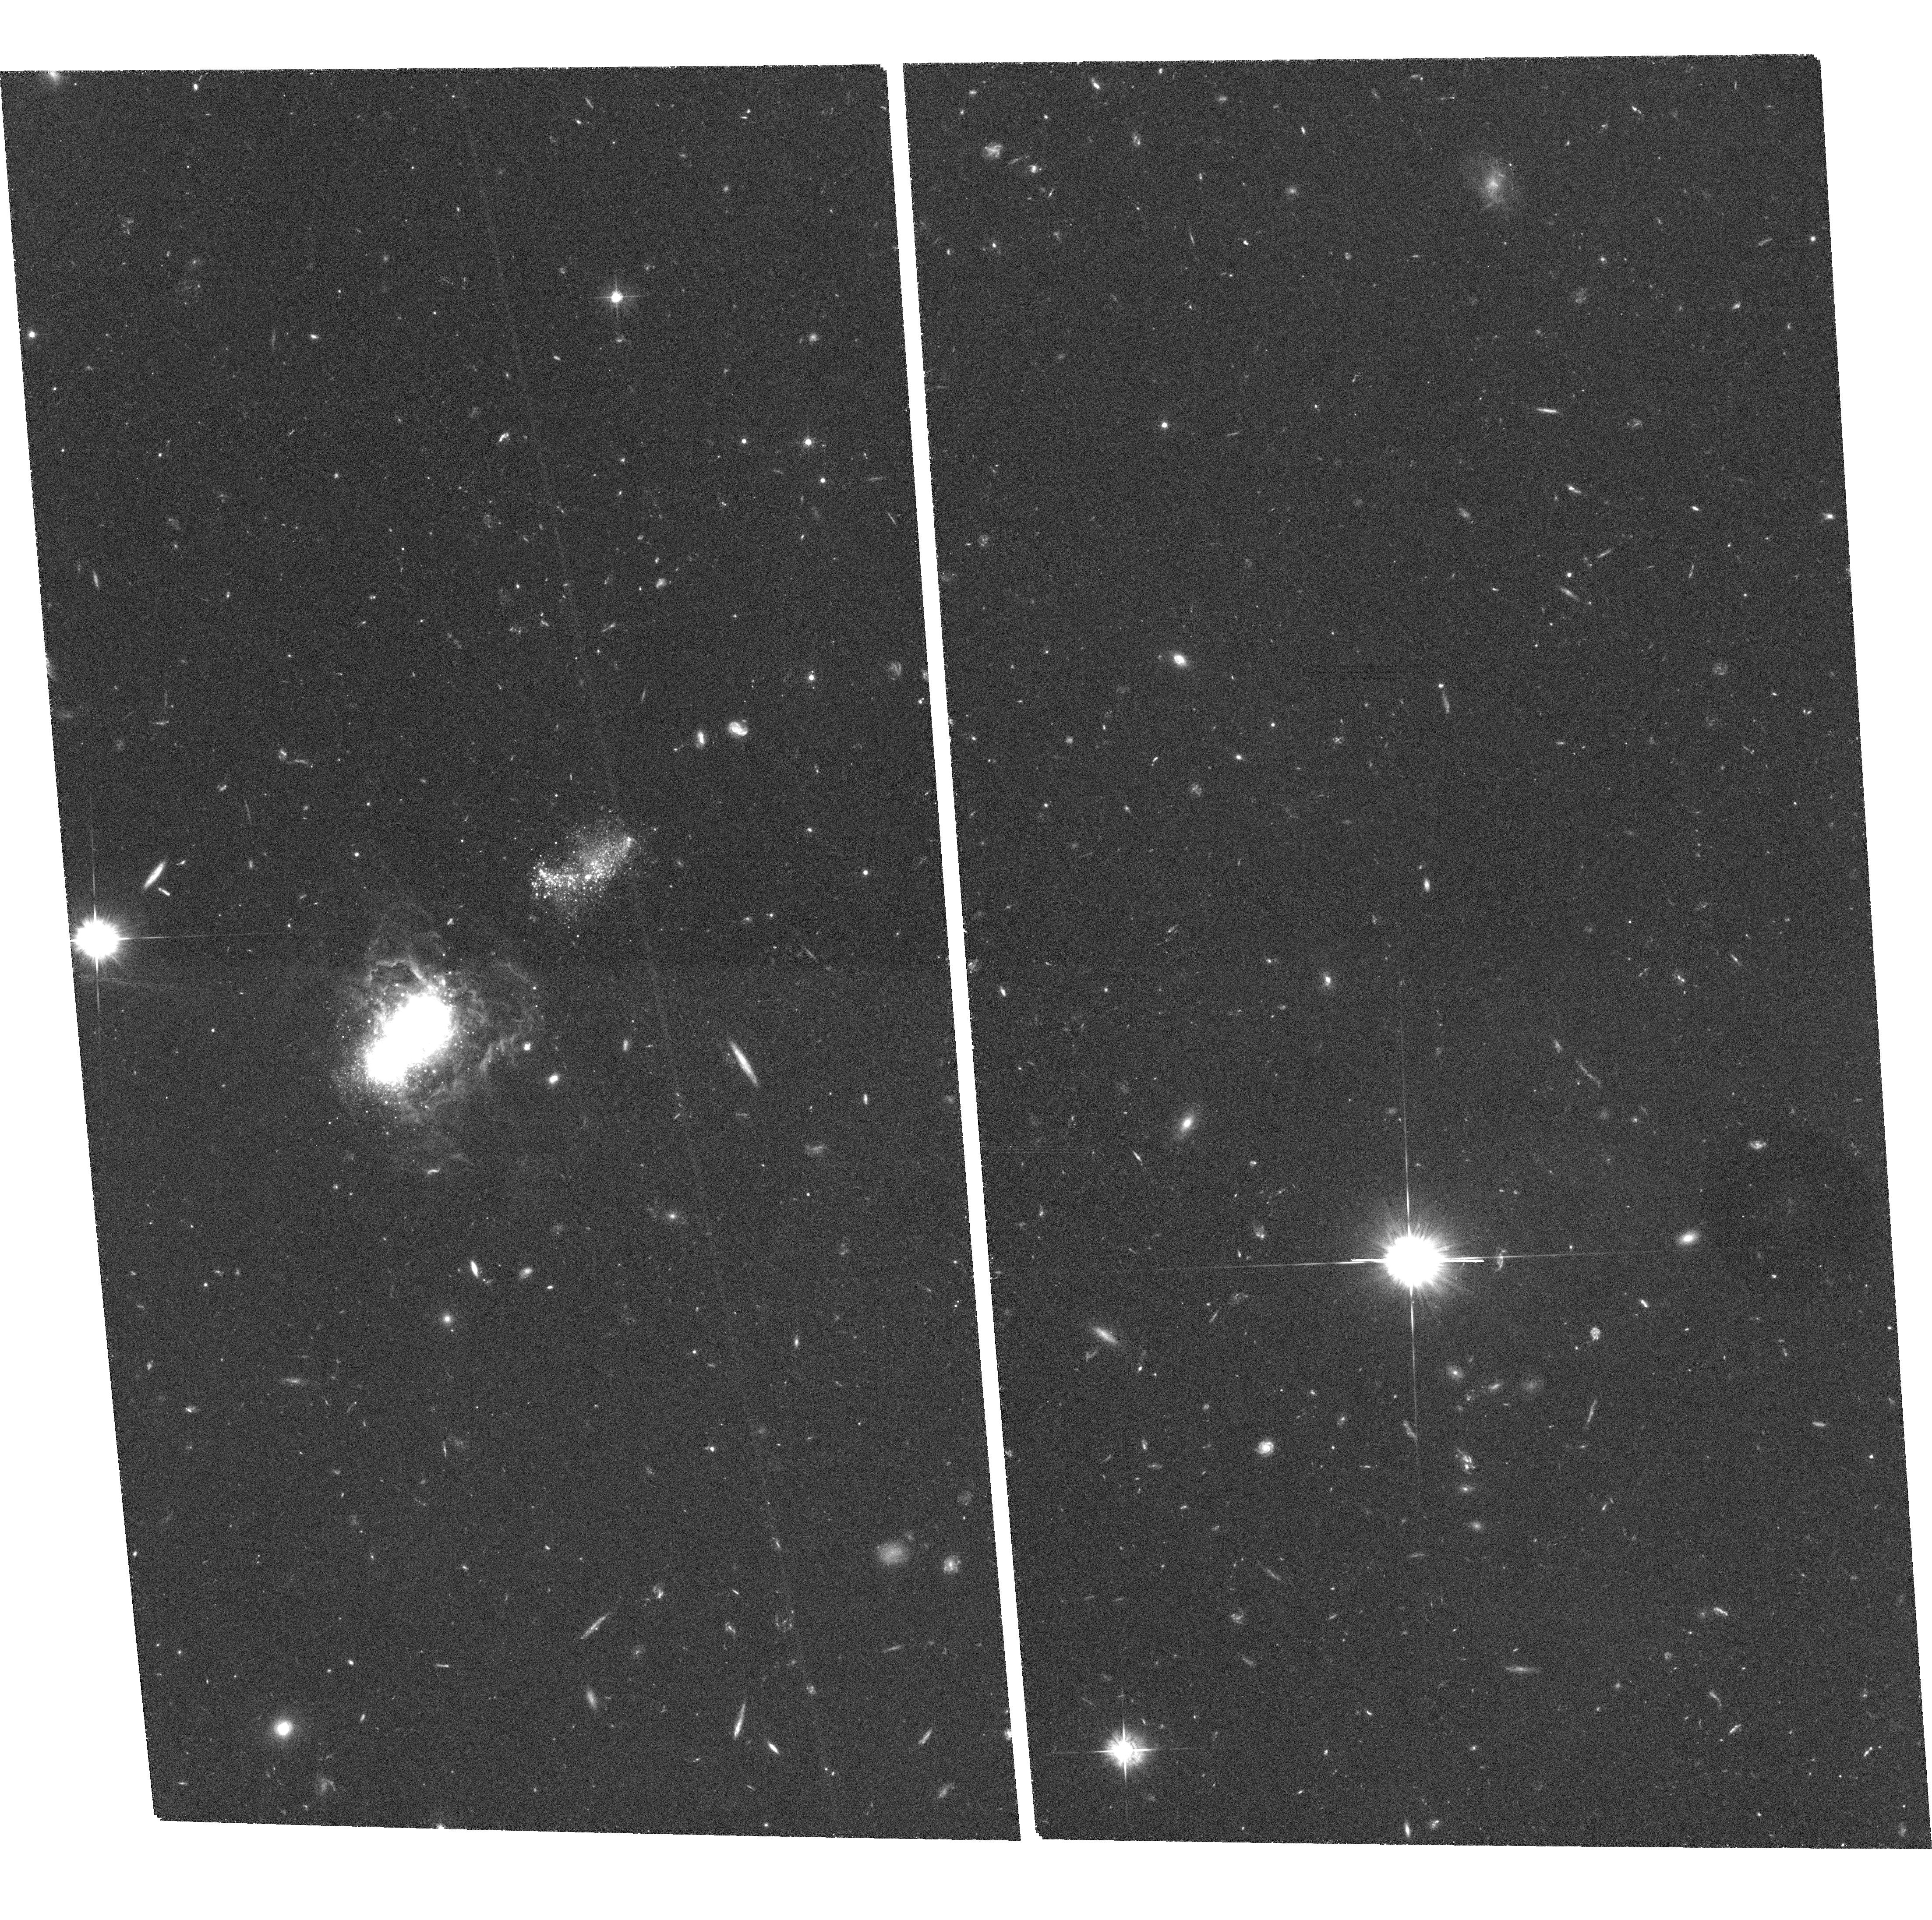
Target: IZW18. Instrument: ACS/WFC. Filter: F555W. Exposure: 2.2 h. Observation ID: hst_9400_05_acs_wfc_f555w_j6kx05

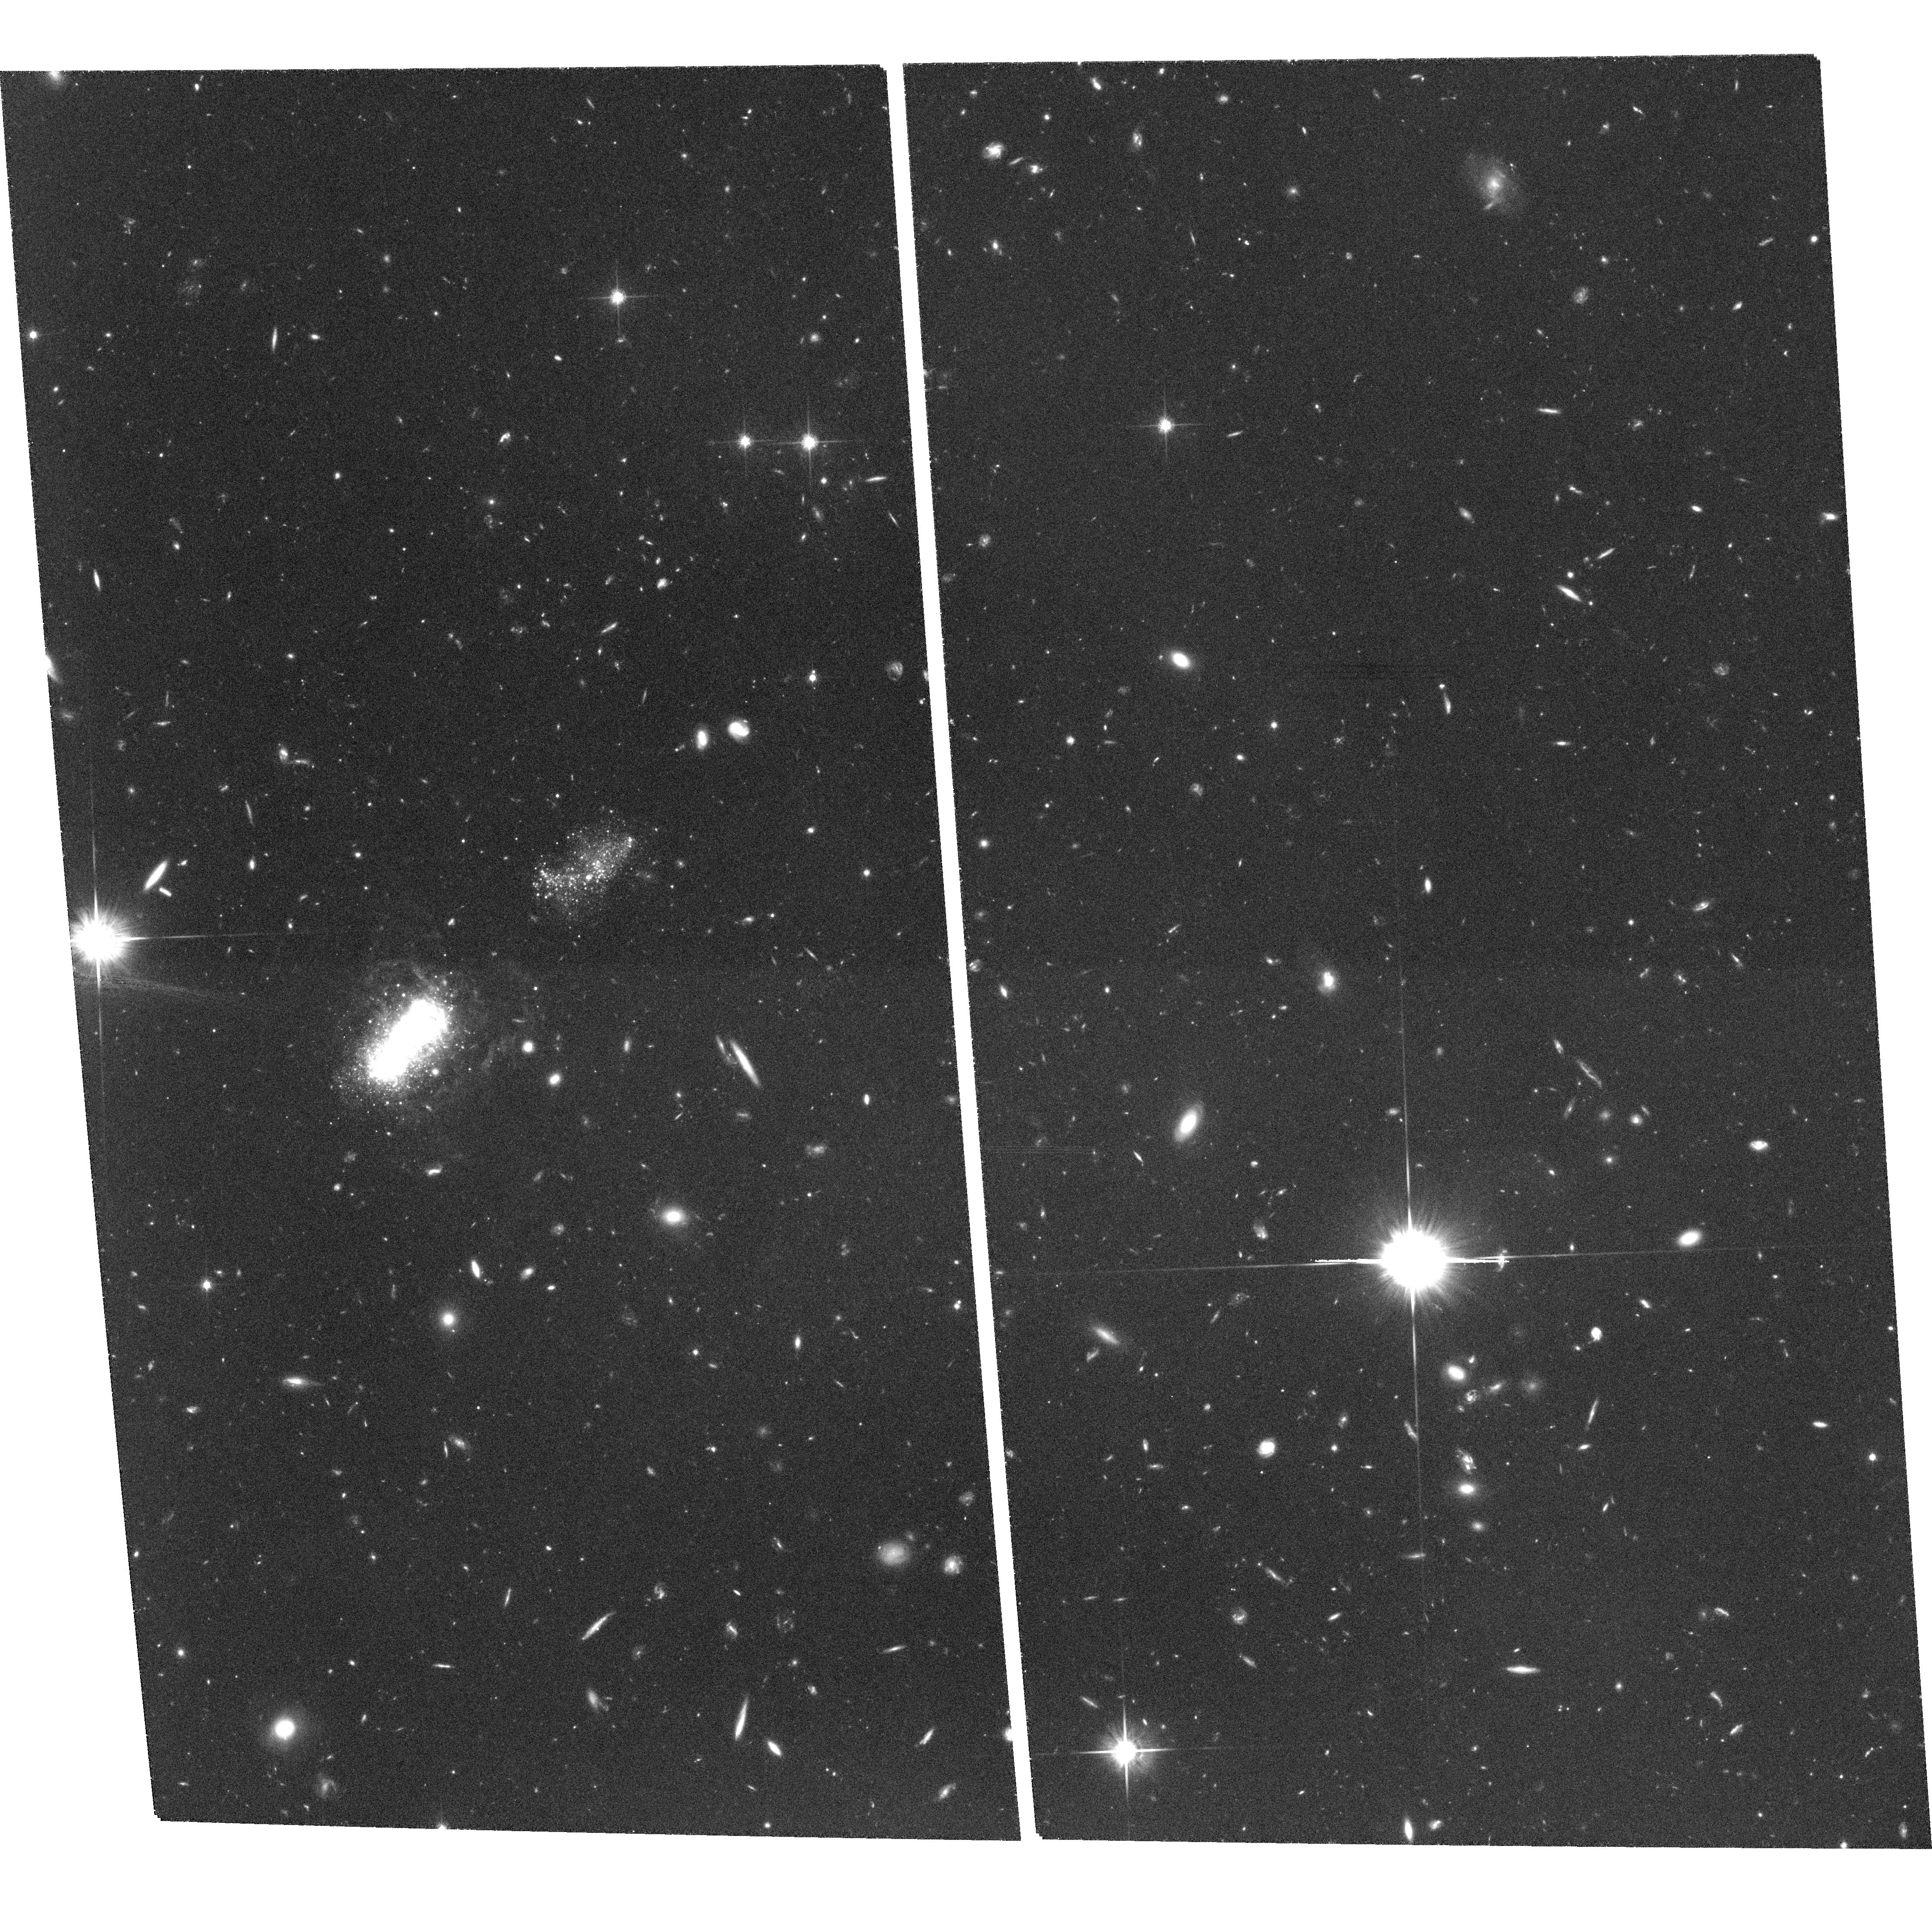
Target: IZW18. Instrument: ACS/WFC. Filter: F814W. Exposure: 2.2 h. Observation ID: hst_9400_02_acs_wfc_f814w_j6kx02

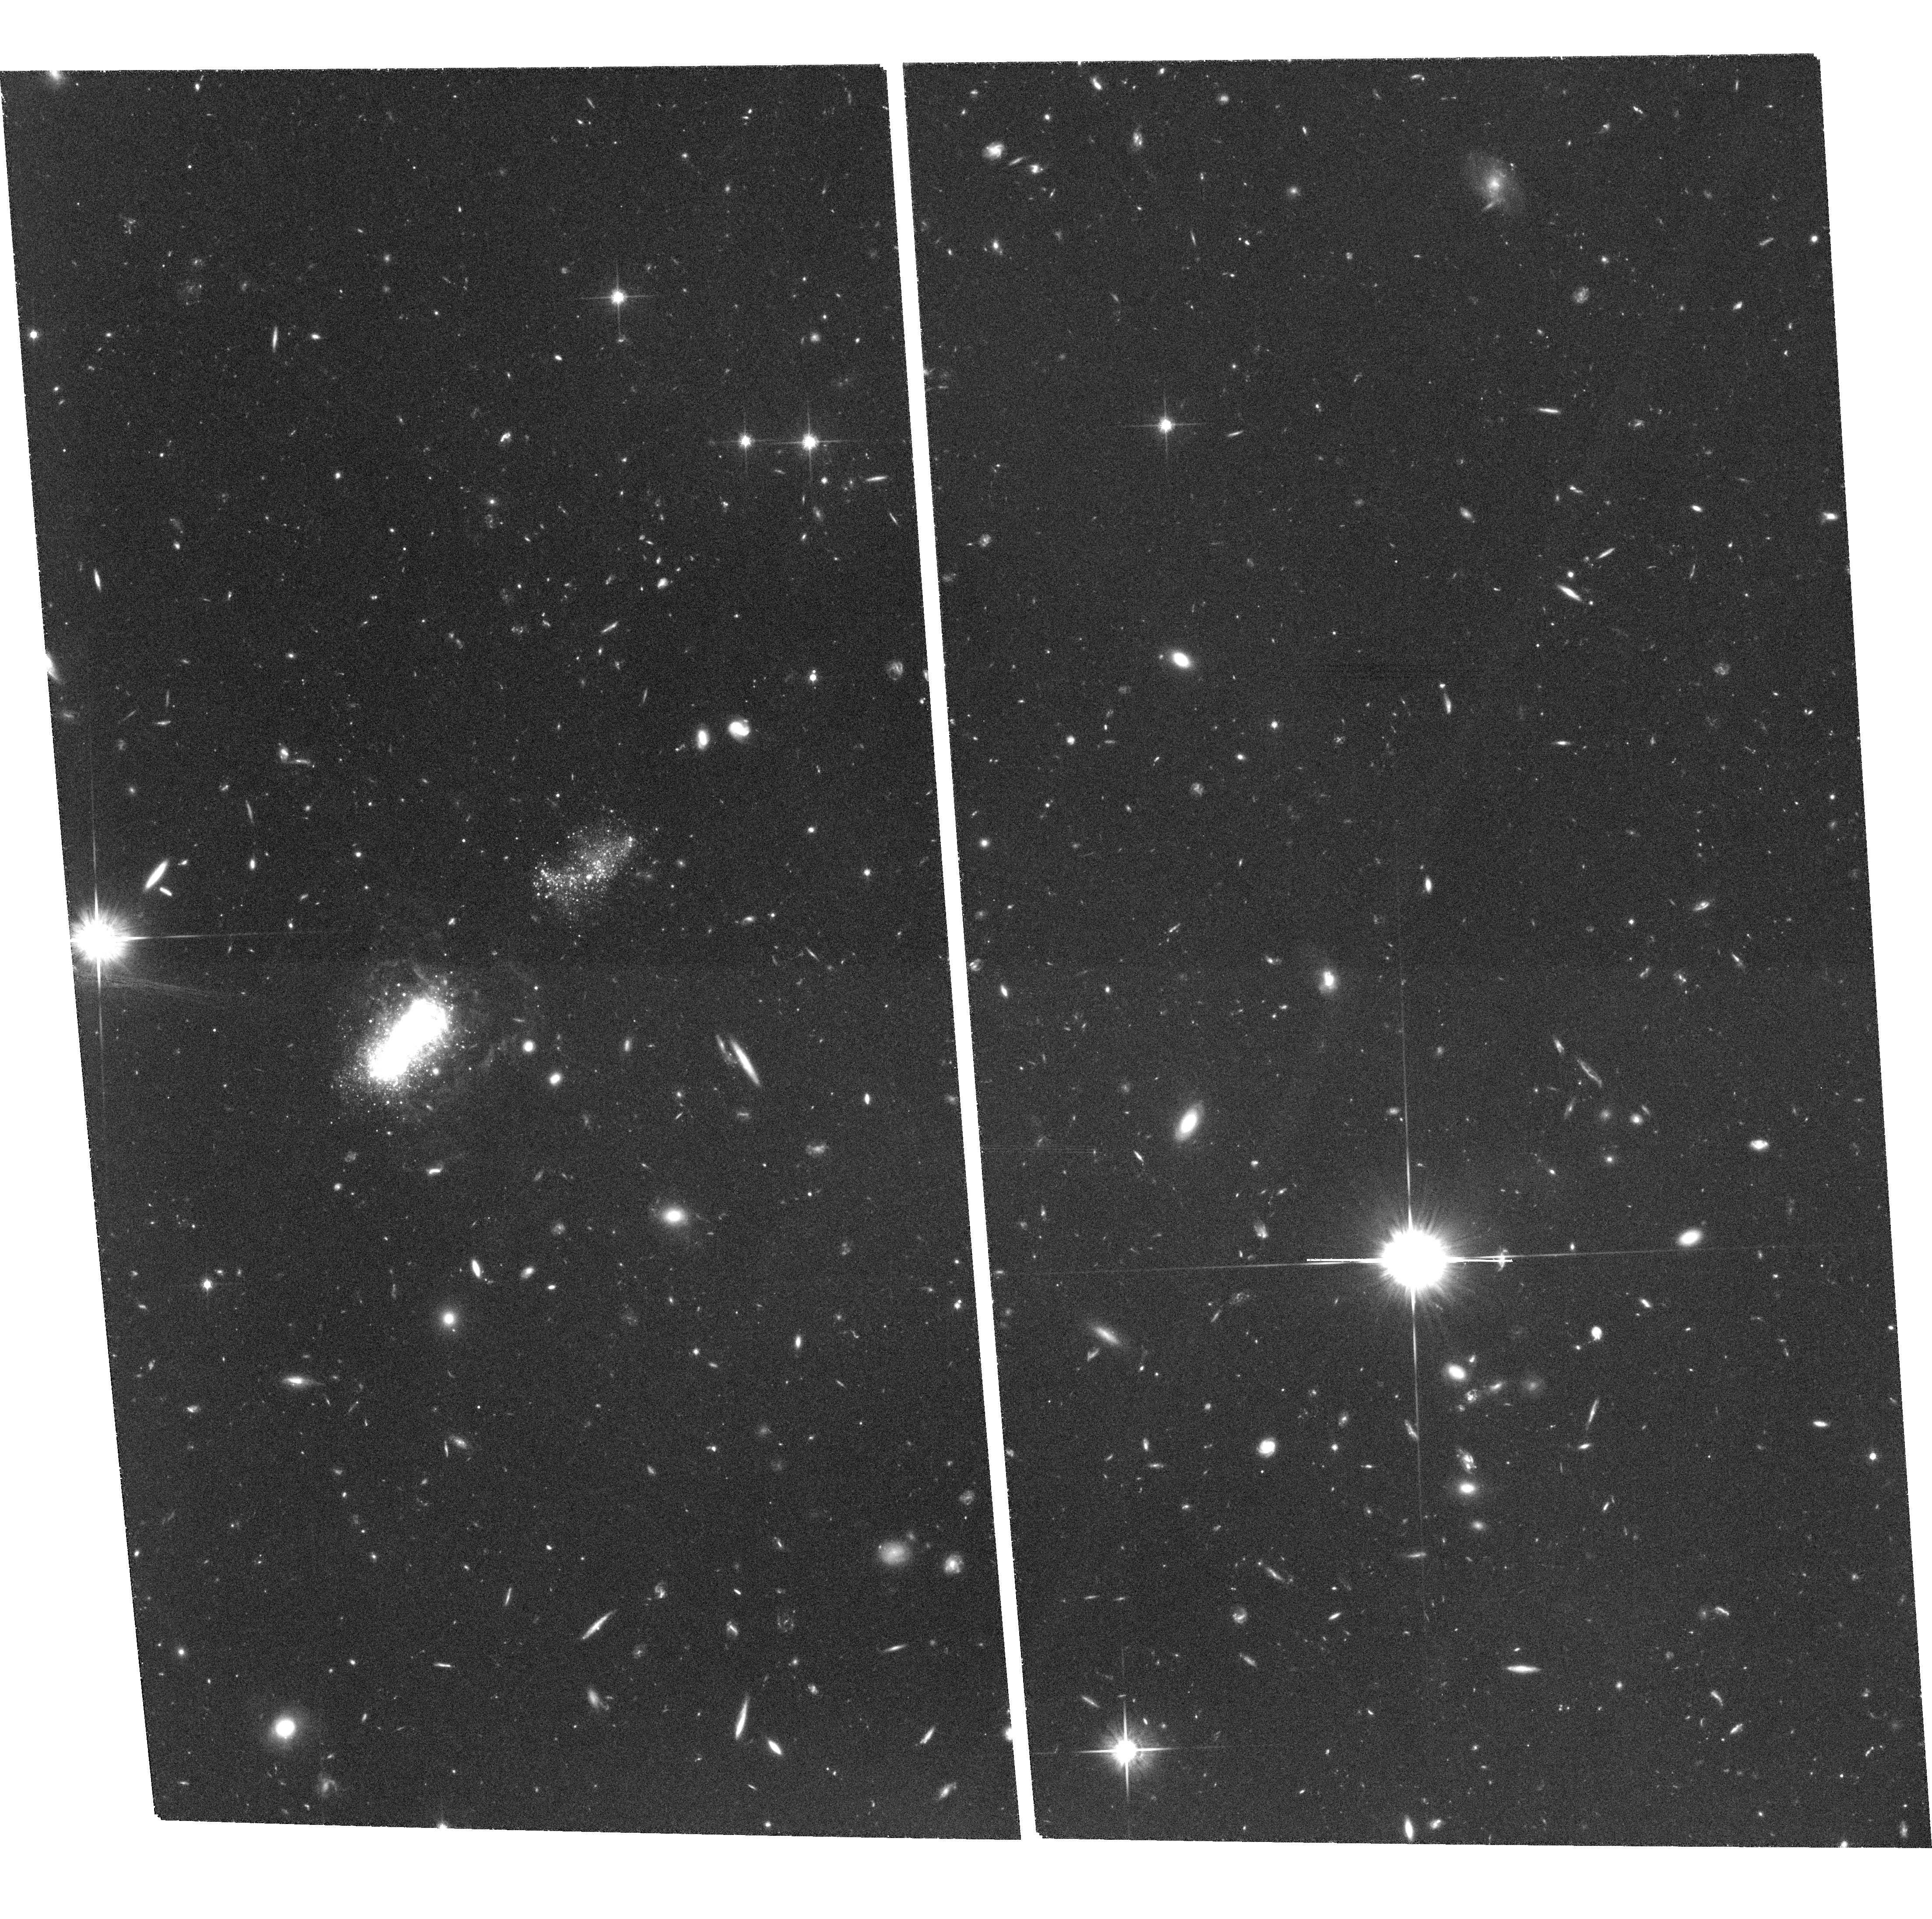
Target: IZW18. Instrument: ACS/WFC. Filter: F814W. Exposure: 2.2 h. Observation ID: hst_9400_04_acs_wfc_f814w_j6kx04

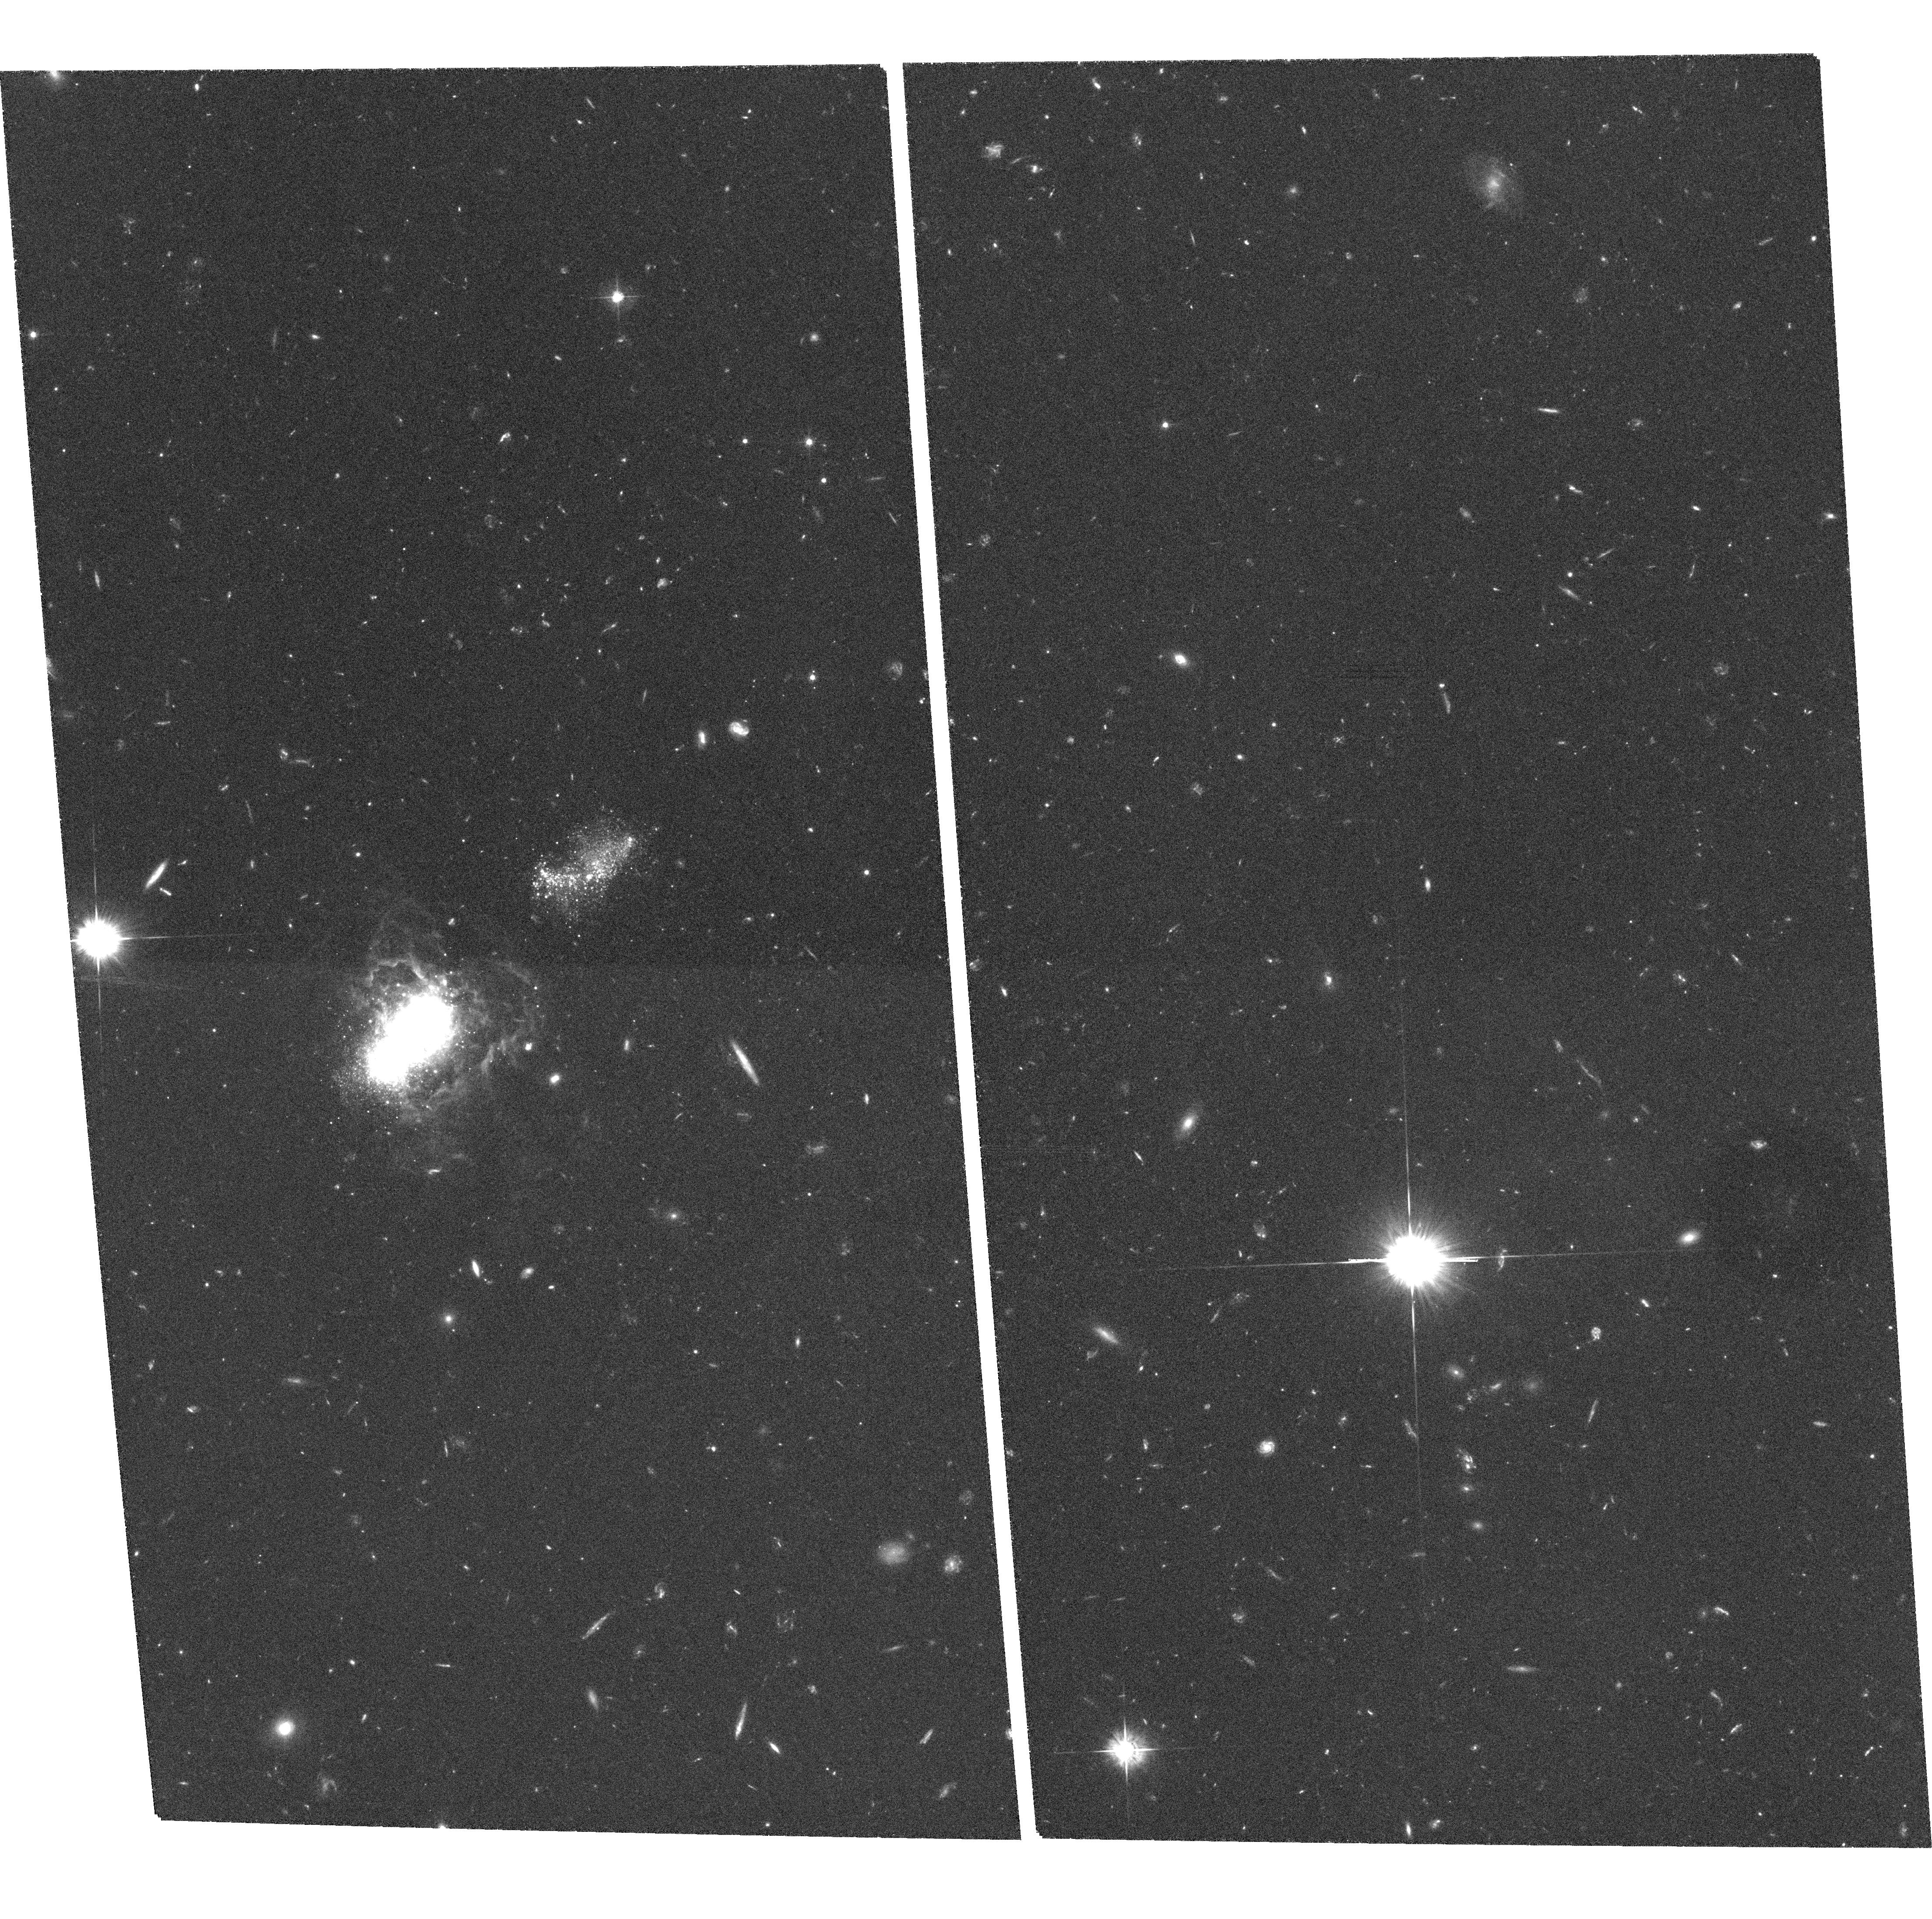
Target: IZW18. Instrument: ACS/WFC. Filter: F555W. Exposure: 2.2 h. Observation ID: hst_9400_07_acs_wfc_f555w_j6kx07

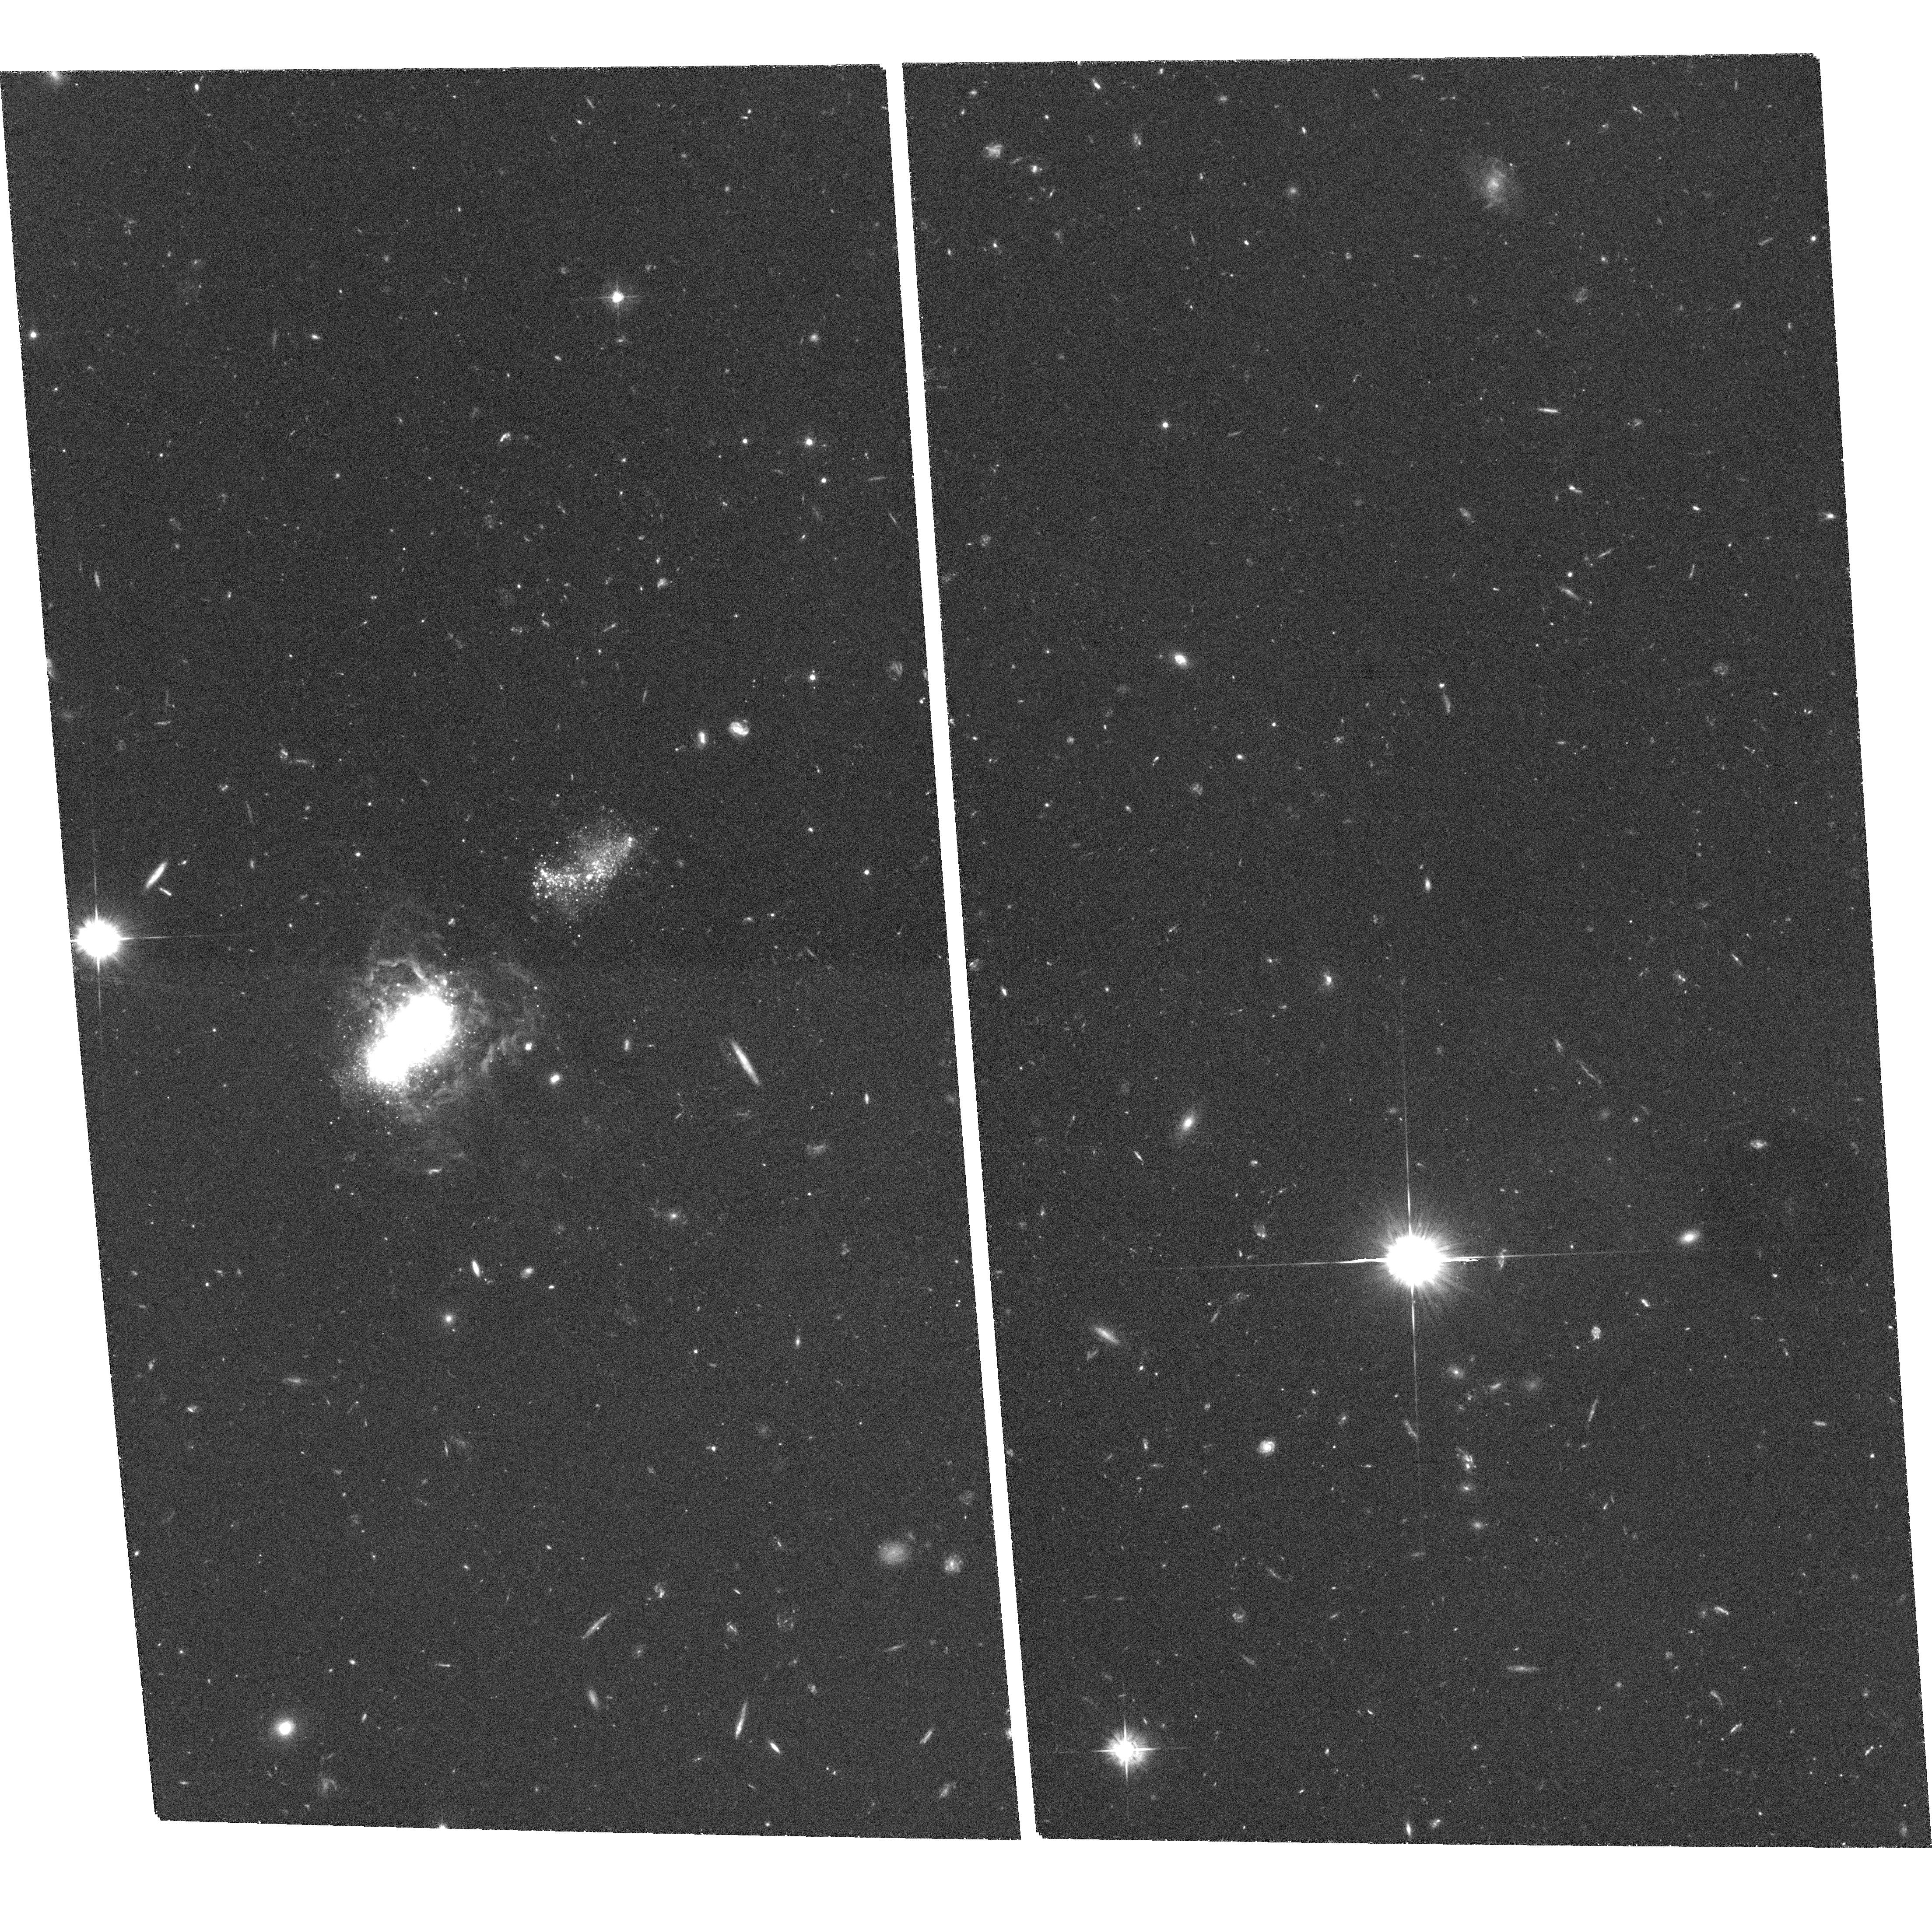
Target: IZW18. Instrument: ACS/WFC. Filter: F555W. Exposure: 2.2 h. Observation ID: hst_9400_01_acs_wfc_f555w_j6kx01

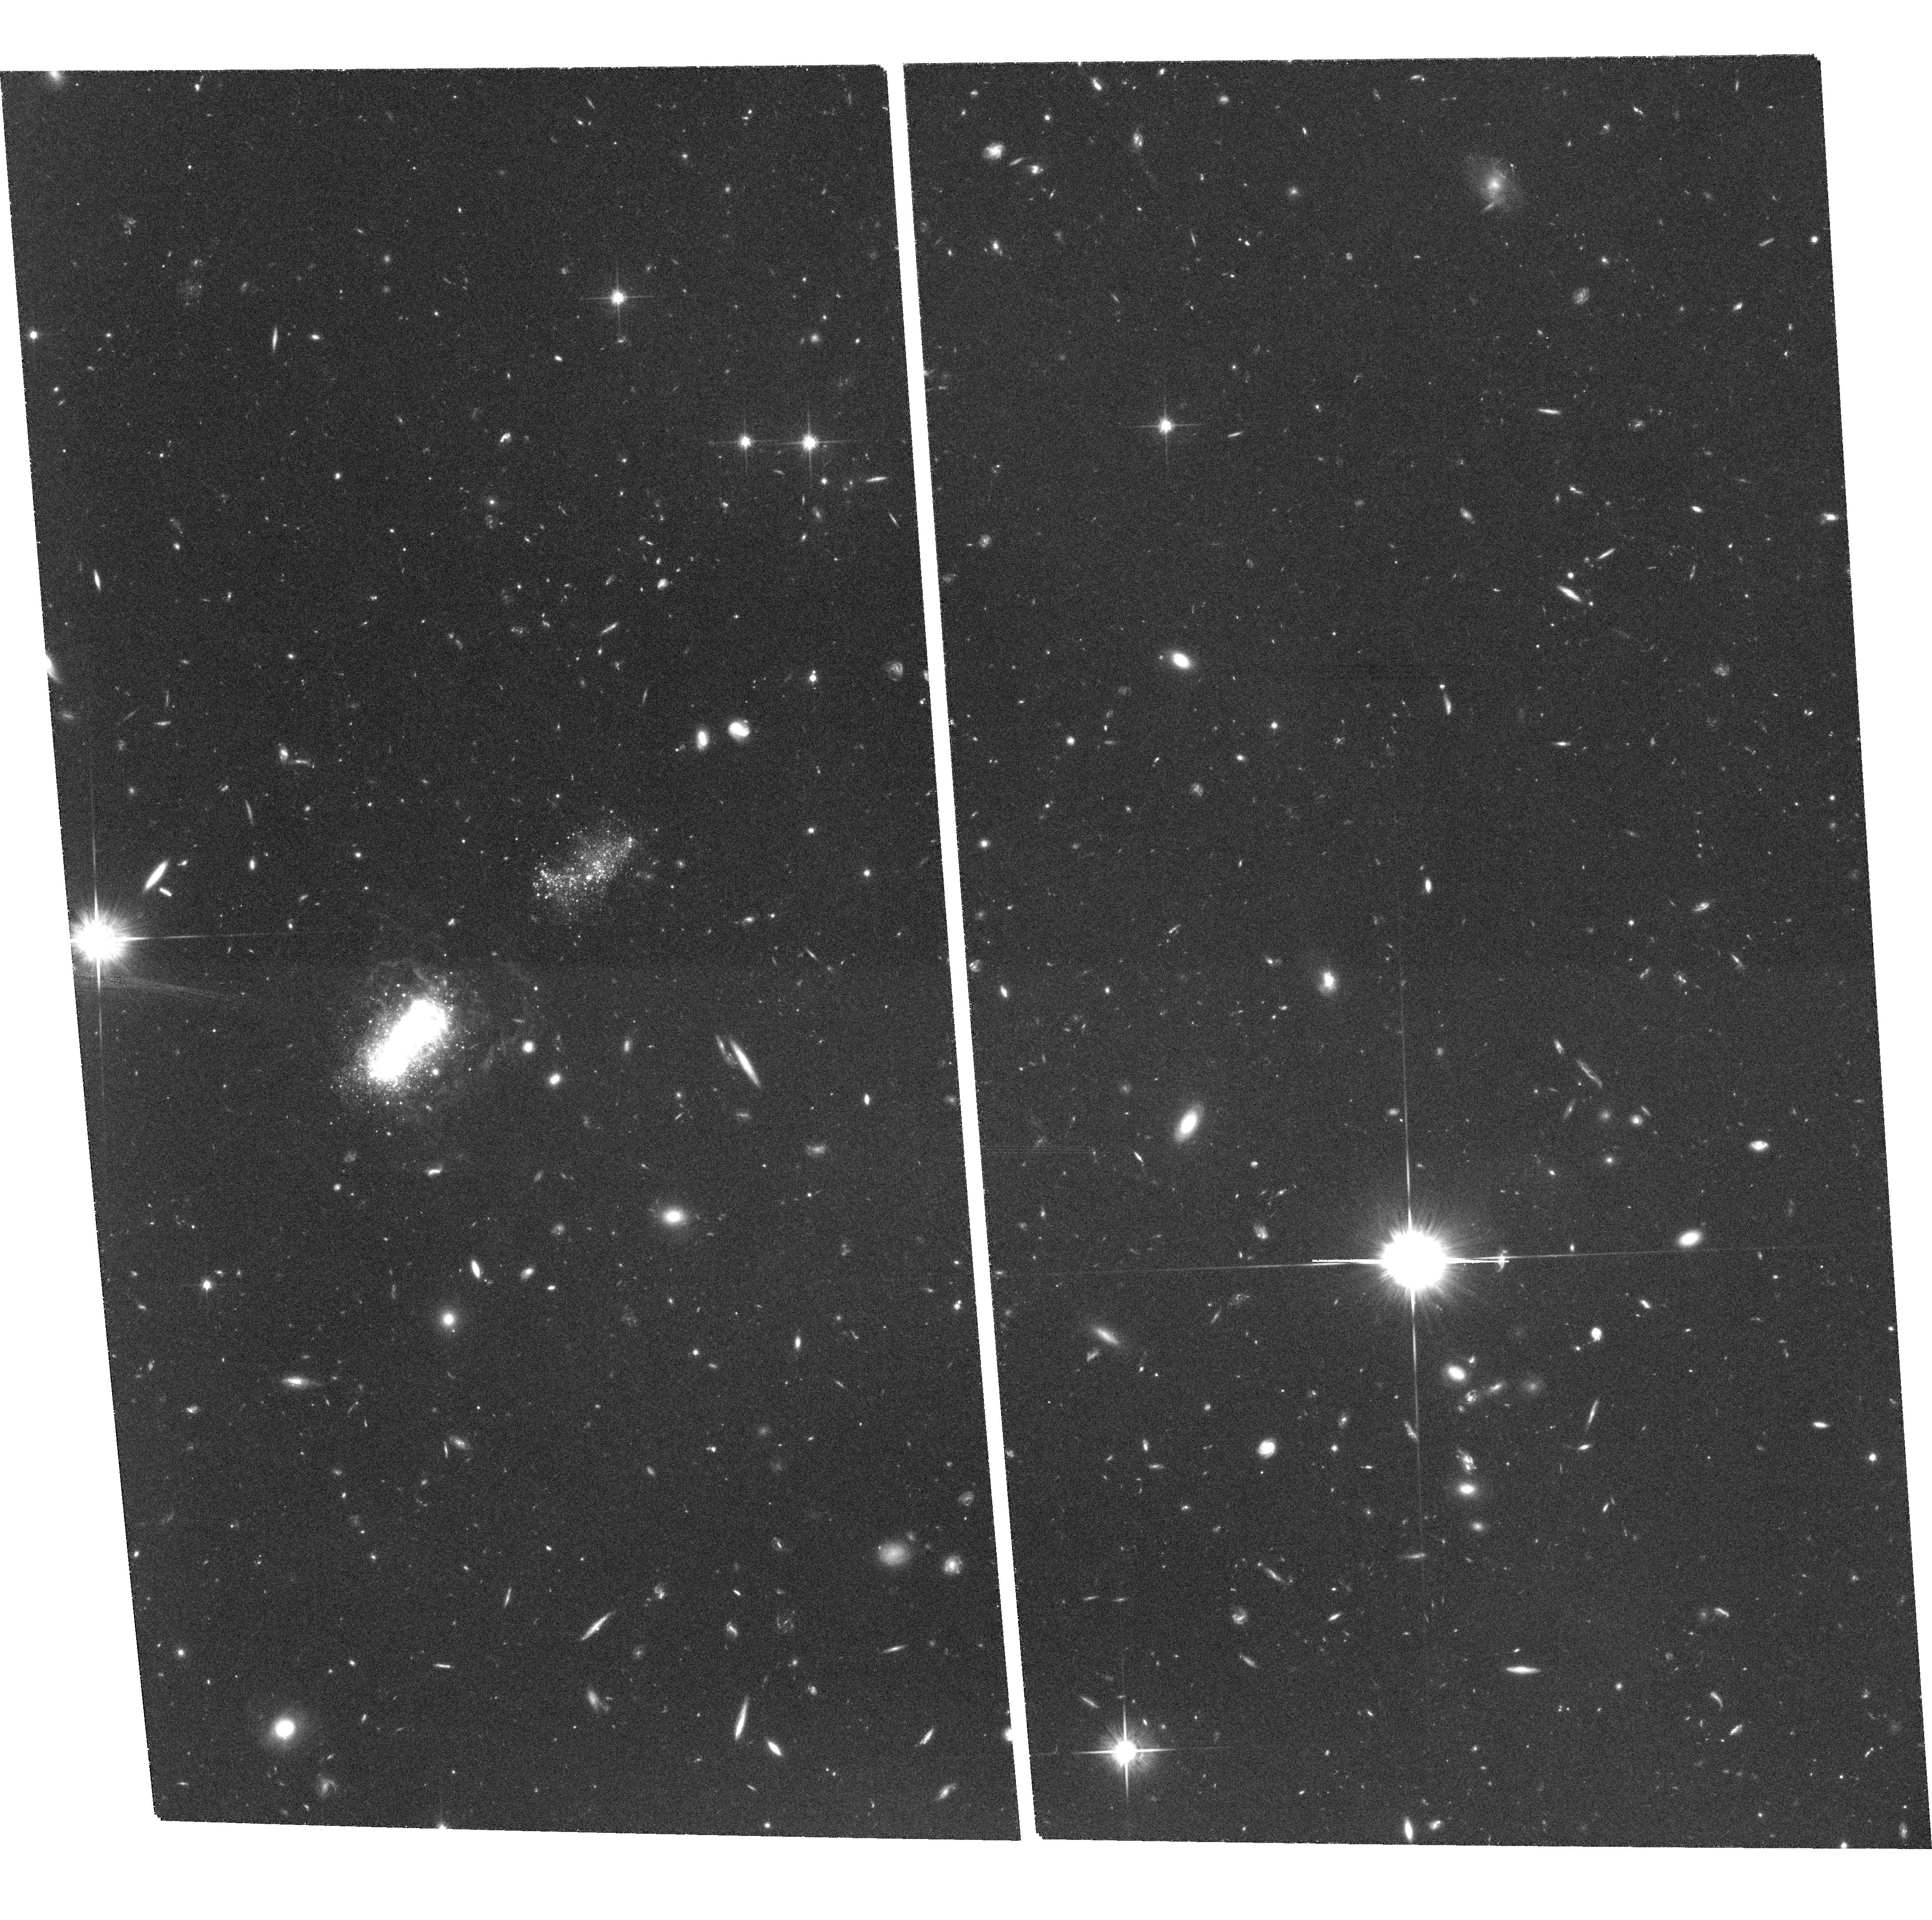
Target: IZW18. Instrument: ACS/WFC. Filter: F814W. Exposure: 2.2 h. Observation ID: hst_9400_06_acs_wfc_f814w_j6kx06

ARE THERE YOUNG GALAXIES IN THE LOCAL UNIVERSE: THE AGE OF THE BLUE COMPACT DWARF GALAXY I ZW 18 (PI: Thuan, Trinh Xuan)

The question of whether there exists young galaxies in the local universe is important for cosmology. Cold Dark matter models predict that low-mass galaxies could still be forming at the present epoch. In the hierarchical model of galaxy formation, large galaxies result from the merging of smaller structures. These primordial building-block galaxies are too faint and small to be studied at high redshifts, while we stand a much better chance of understanding them if we can find some local examples. One of the best candidates for being a young nearby galaxy forming stars for the first time at the present epoch, is the blue compact dwarf (BCD) galaxy I Zw 18 because of its extremely low heavy element content (2% that of the Sun). We propose to obtain deep $V$ and $I$ ACS images of I Zw 18. Our goal is to detect or put limits on the red giant branch (RGB) stellar population in this galaxy. If RGB stars are not detected, then we can set an upper limit for the age of I Zw 18 to be less than 1 Gyr. If they are detected, I Zw 18 is not young, and the RGB tip can be used to derive its distance and set limits on the metallicity of the pregalactic gas.